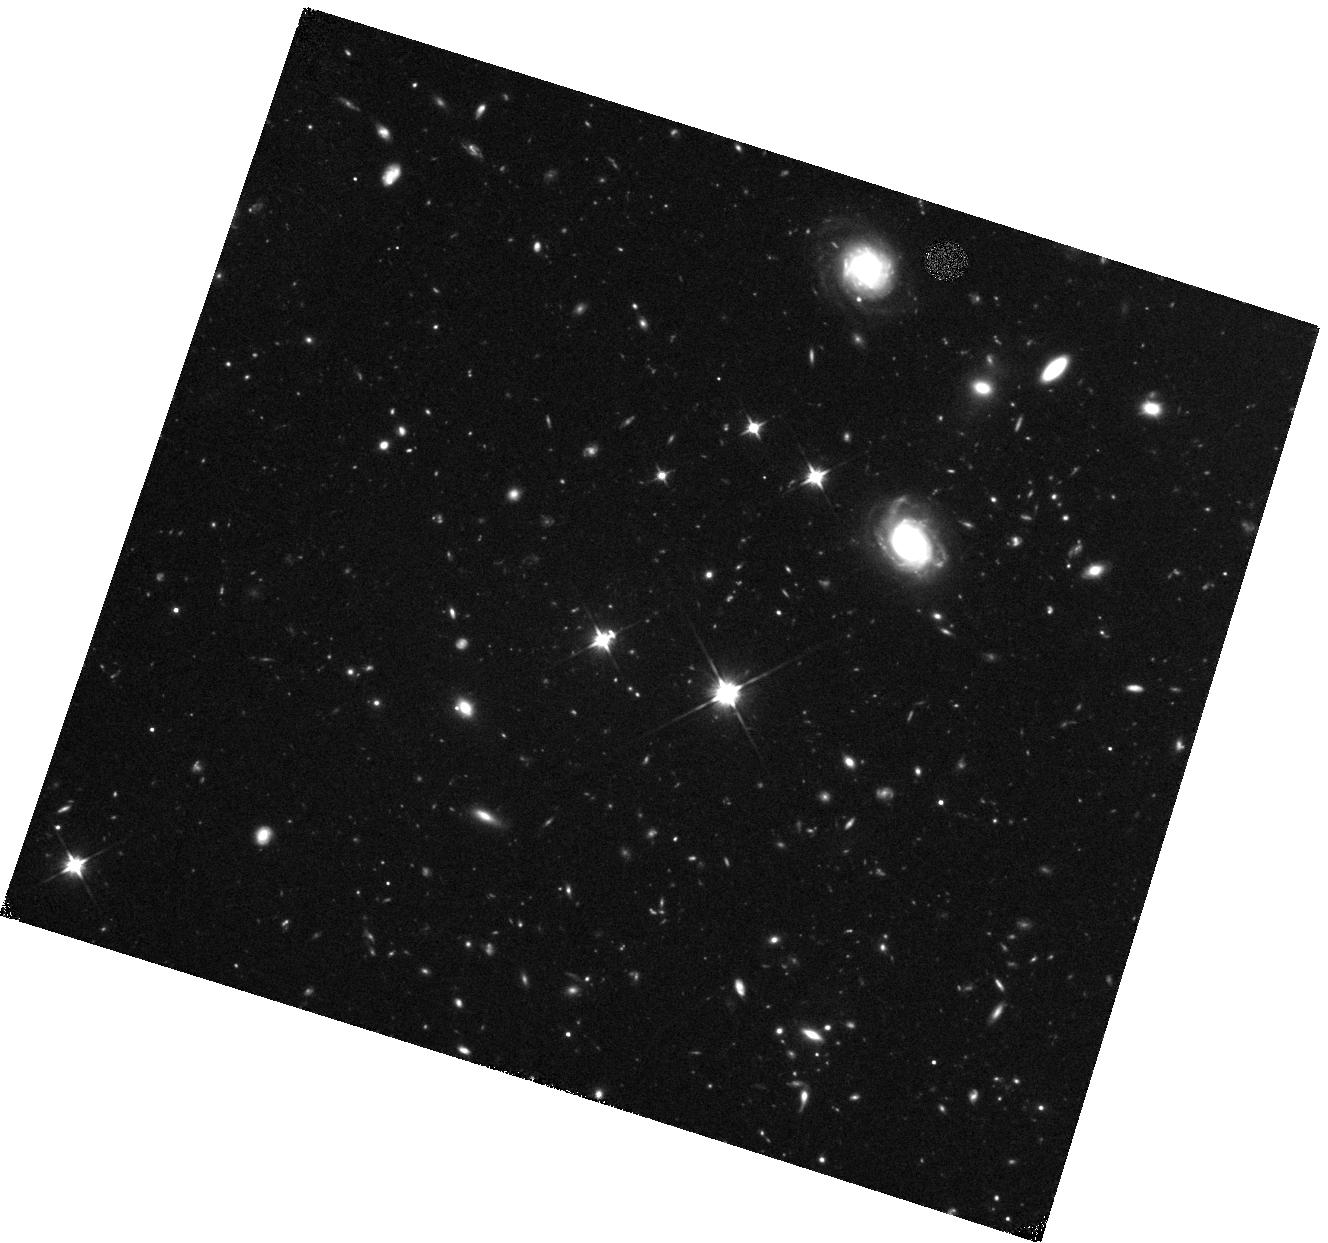
Target: SDSSJ160705.15+533558.9
Instrument: WFC3/IR
Filter: F110W
Exposure: 47 min
Observation ID: hst_15200_01_wfc3_ir_f110w_idjm01

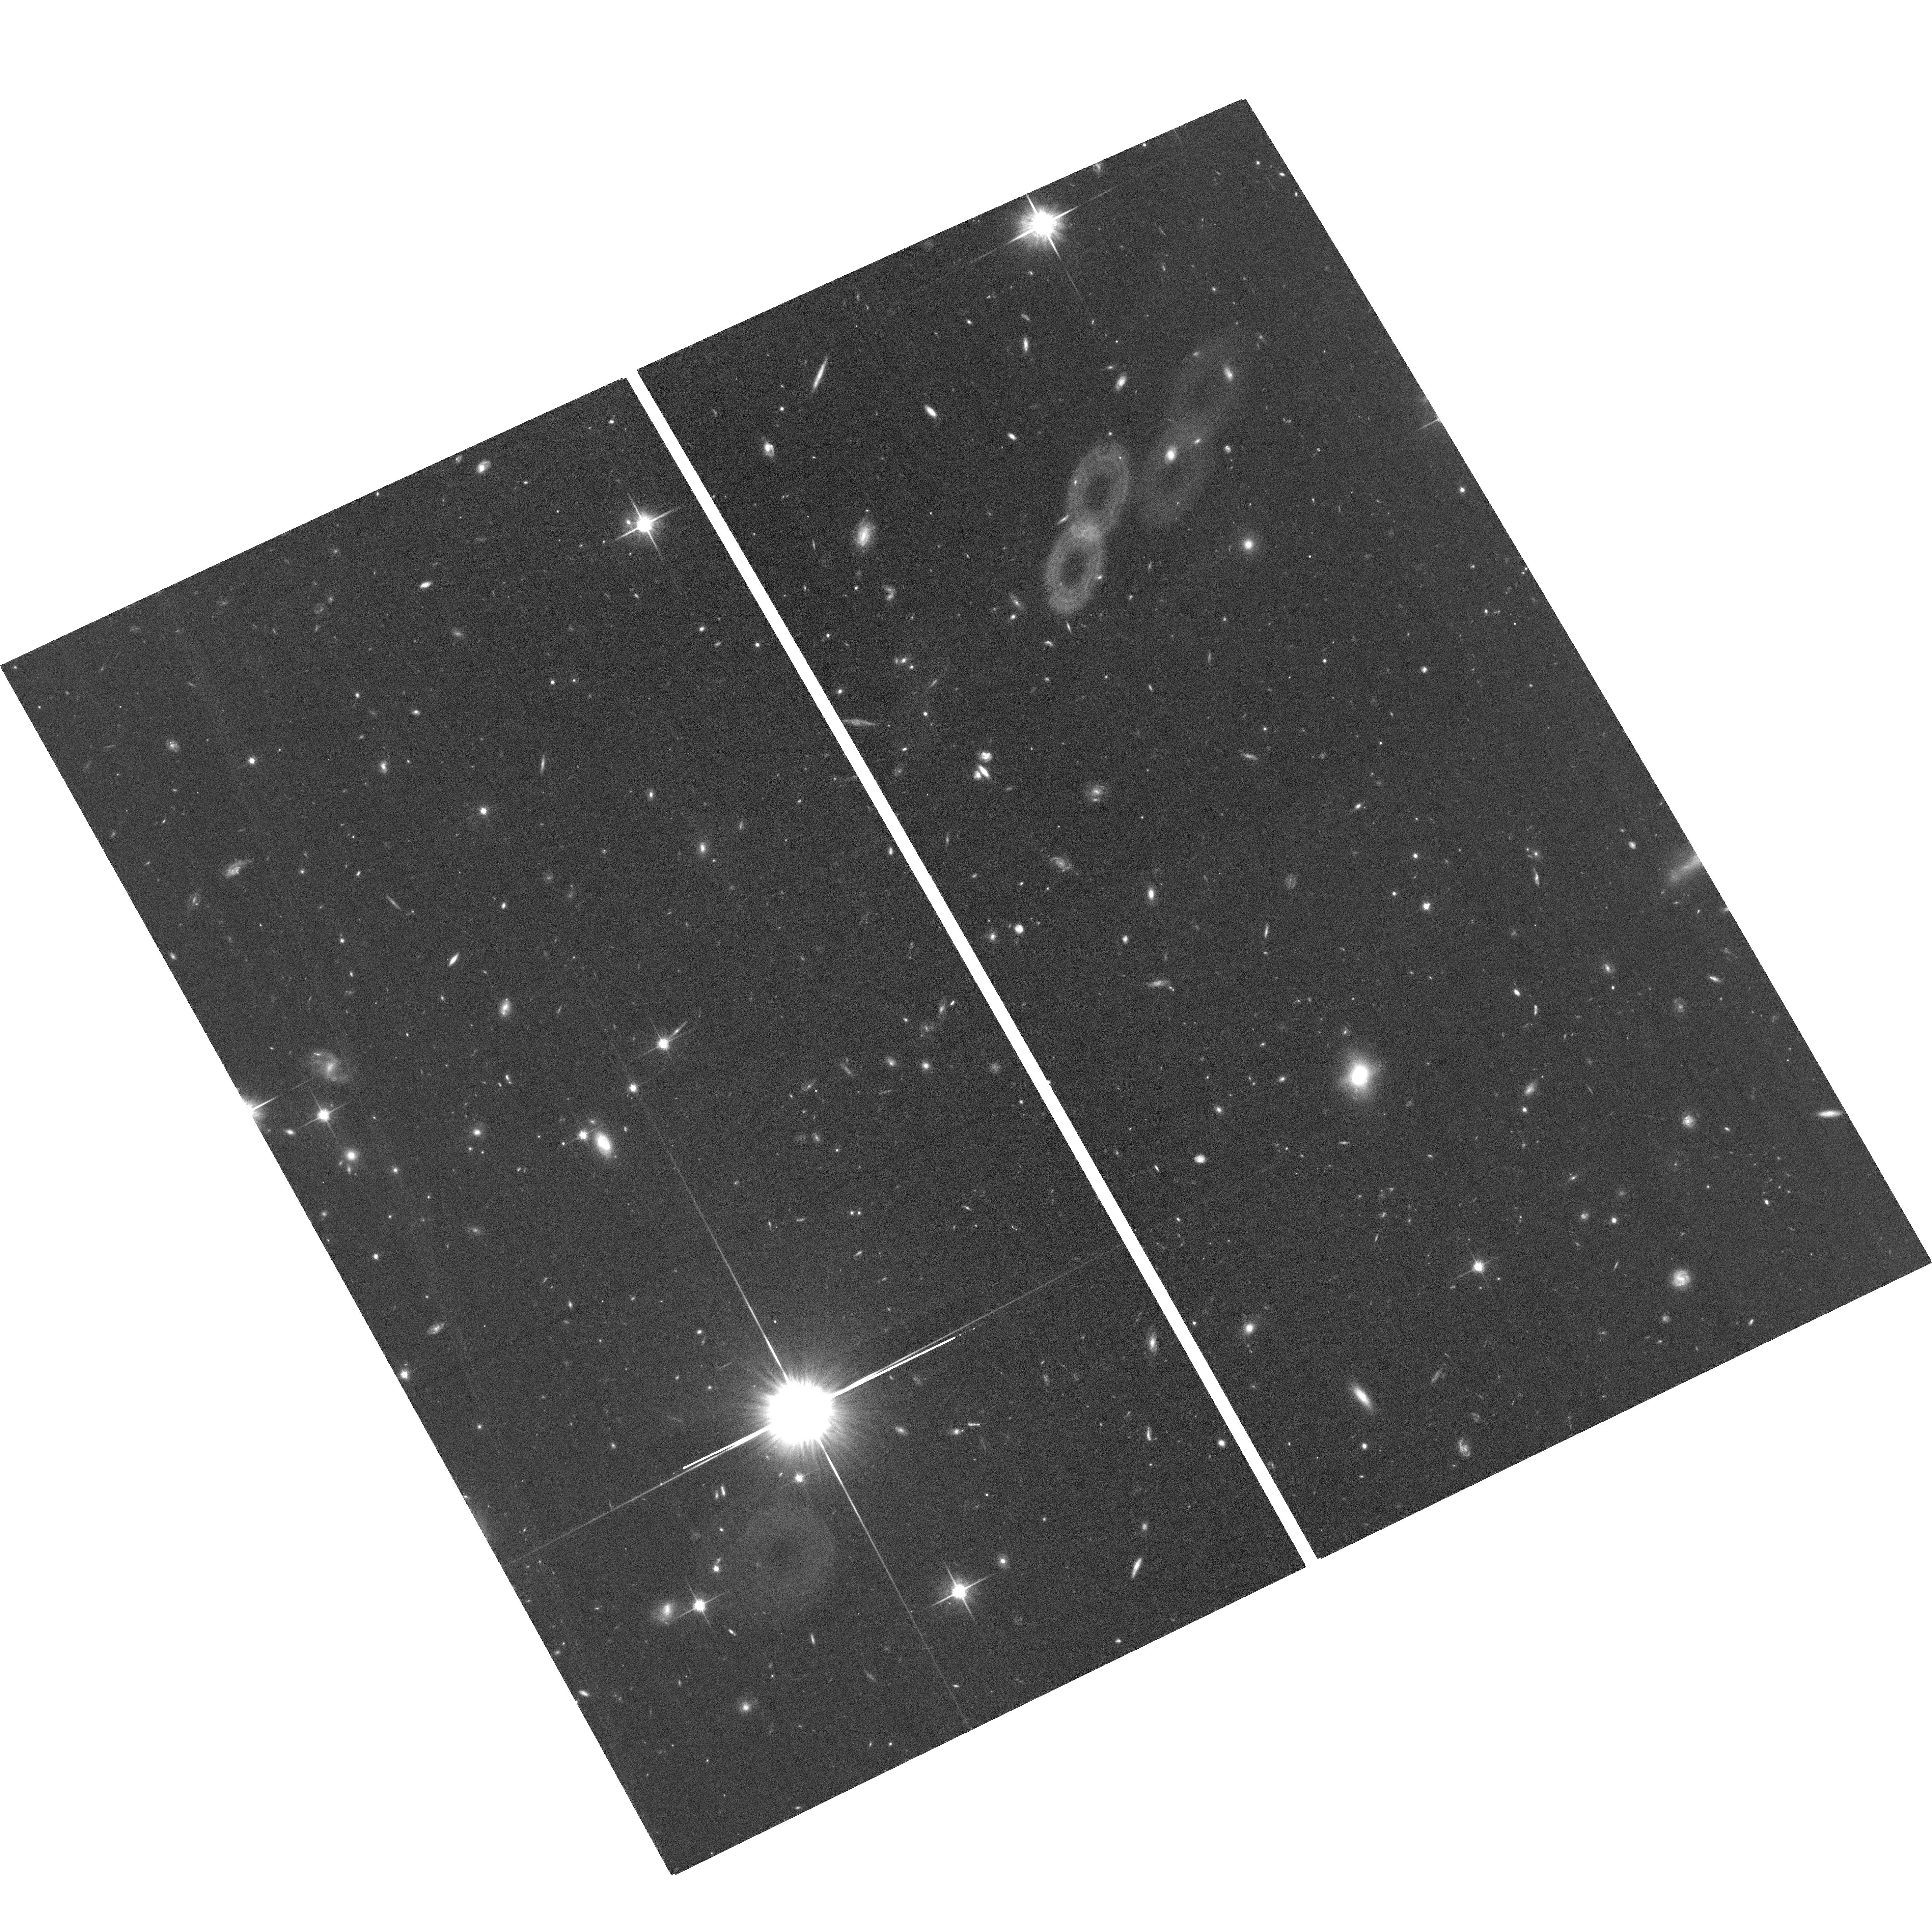
Target: field at RA 241.810°, Dec 53.506°
Instrument: ACS/WFC
Filter: F814W
Exposure: 1.3 h
Observation ID: hst_15200_01_acs_wfc_f814w_jdjm01

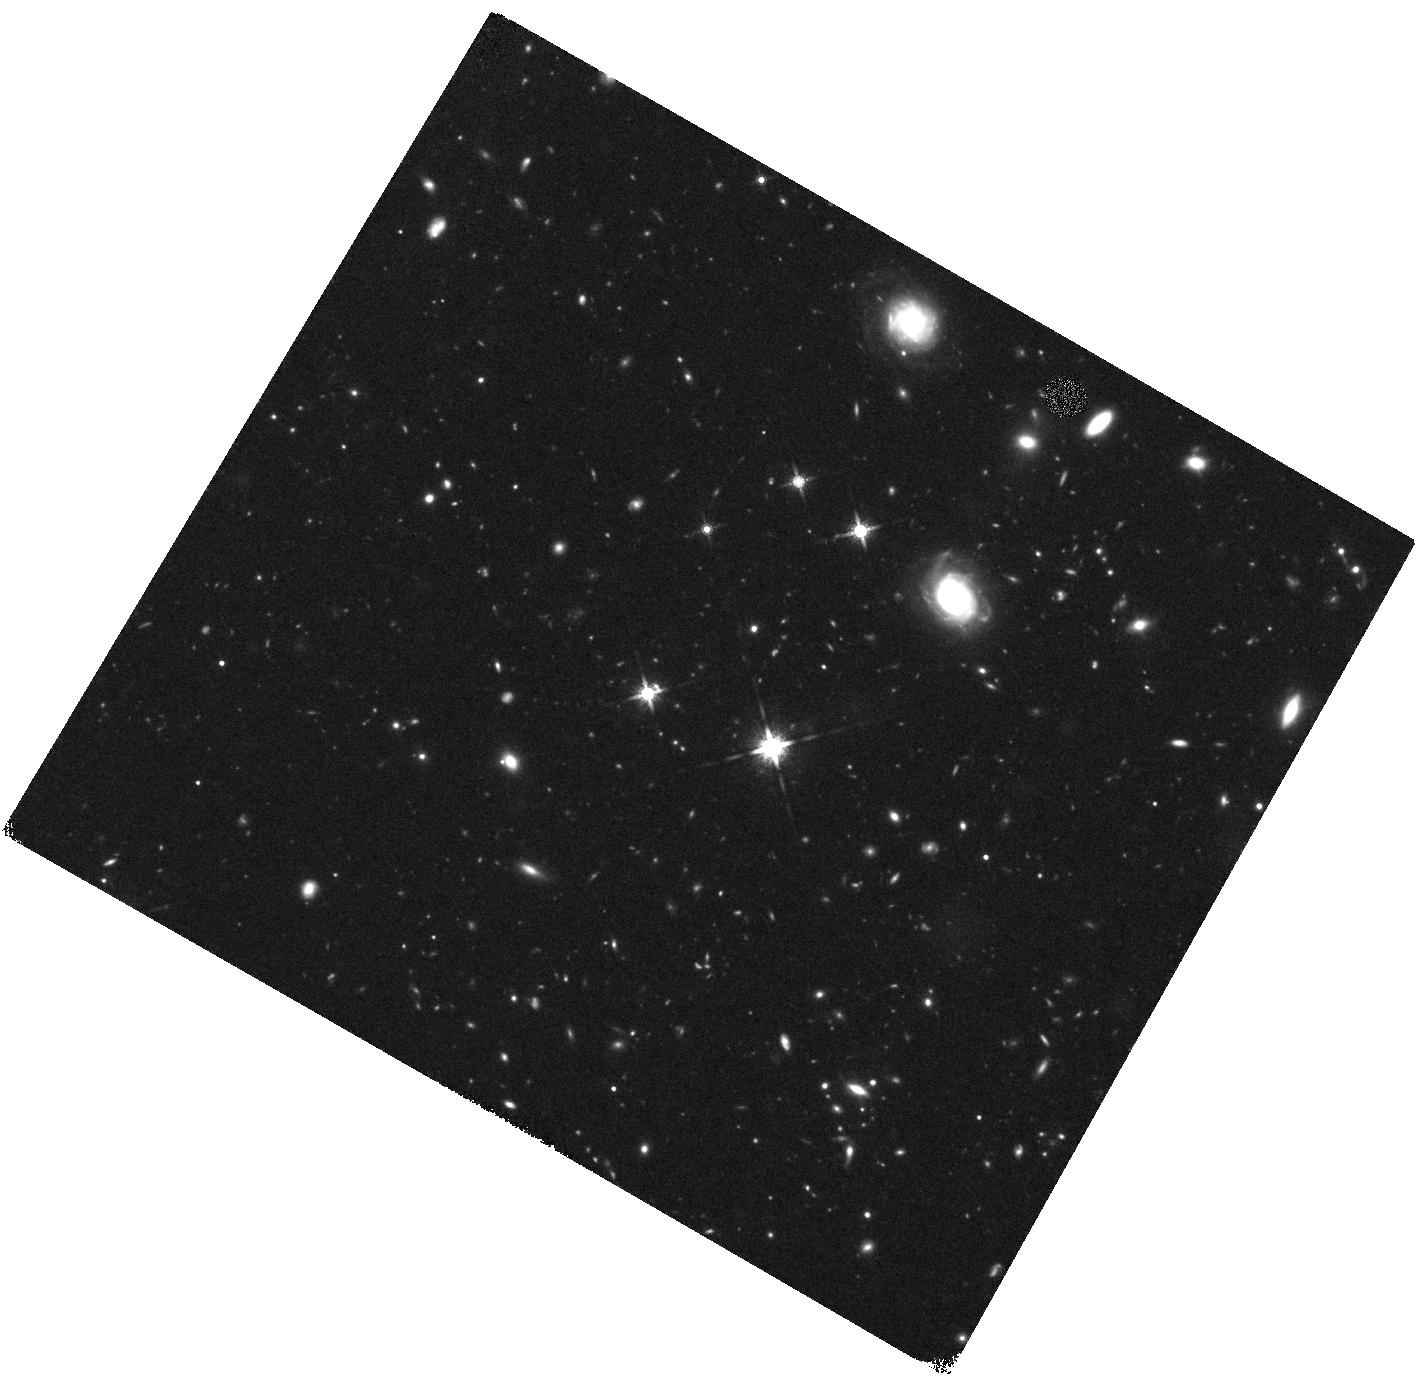
Target: SDSSJ160705.15+533558.9
Instrument: WFC3/IR
Filter: F160W
Exposure: 47 min
Observation ID: hst_15200_02_wfc3_ir_f160w_idjm02

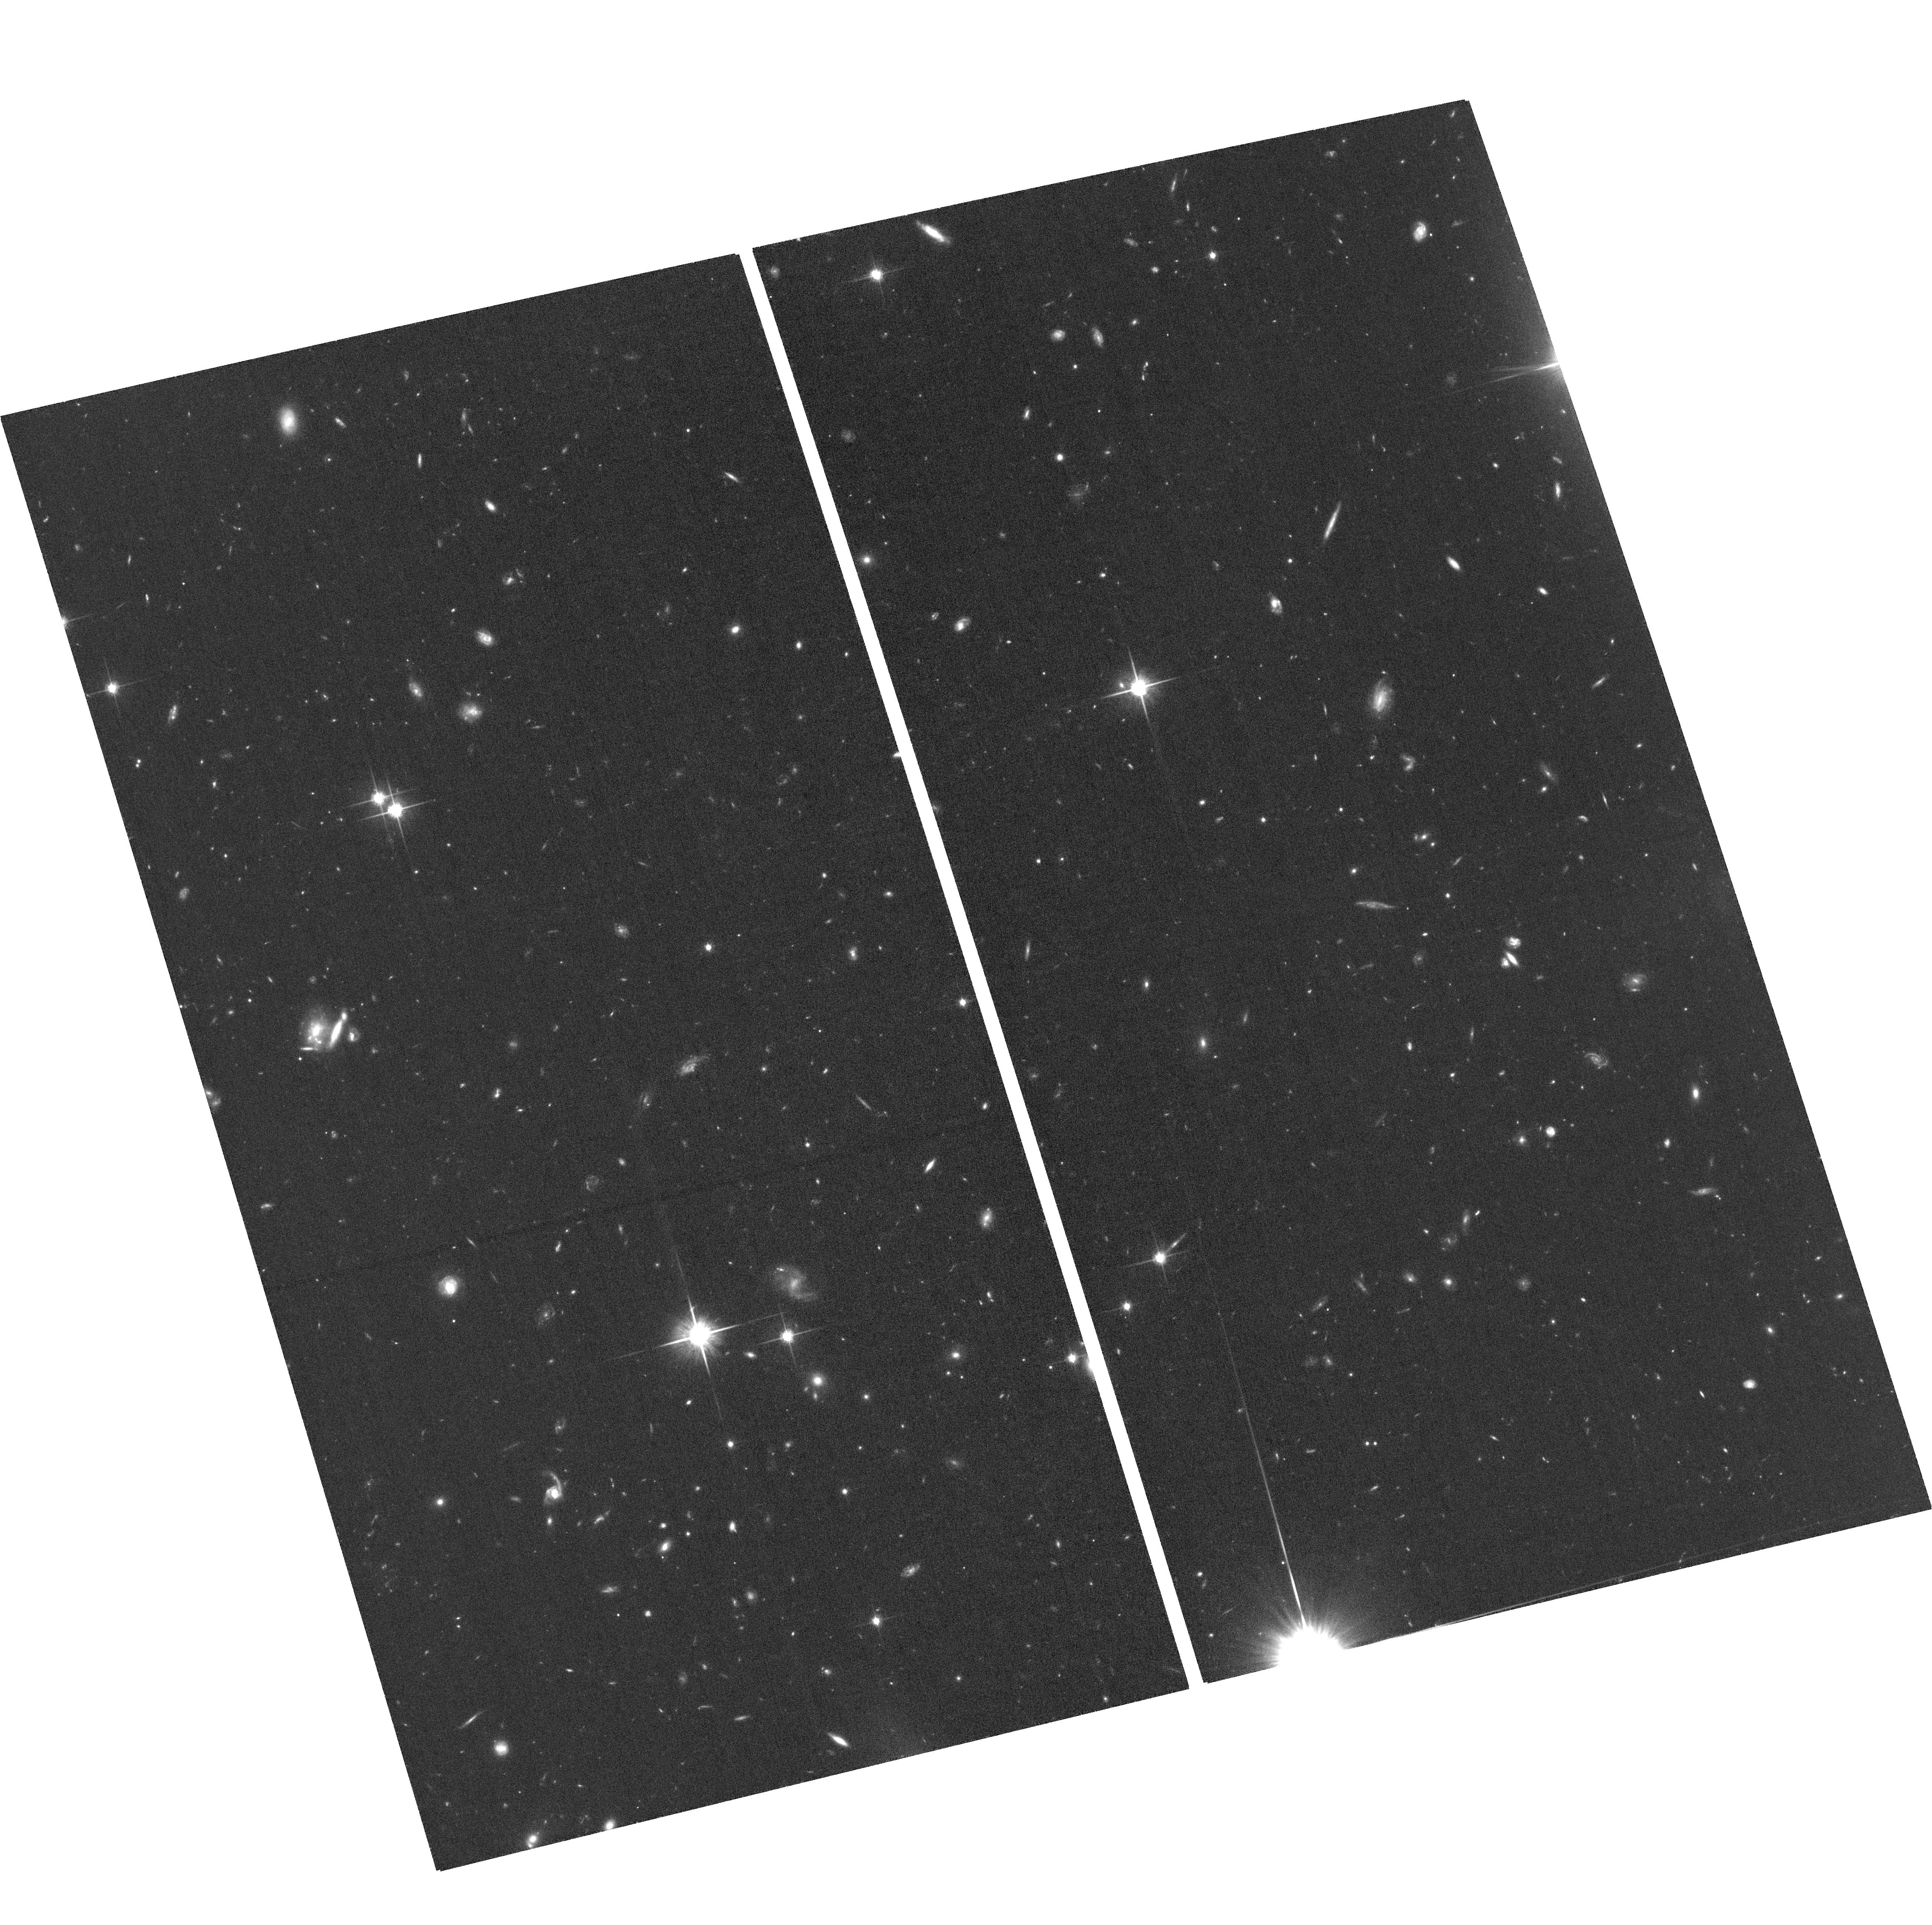
Target: field at RA 241.843°, Dec 53.513°
Instrument: ACS/WFC
Filter: F814W
Exposure: 1.3 h
Observation ID: hst_15200_02_acs_wfc_f814w_jdjm02

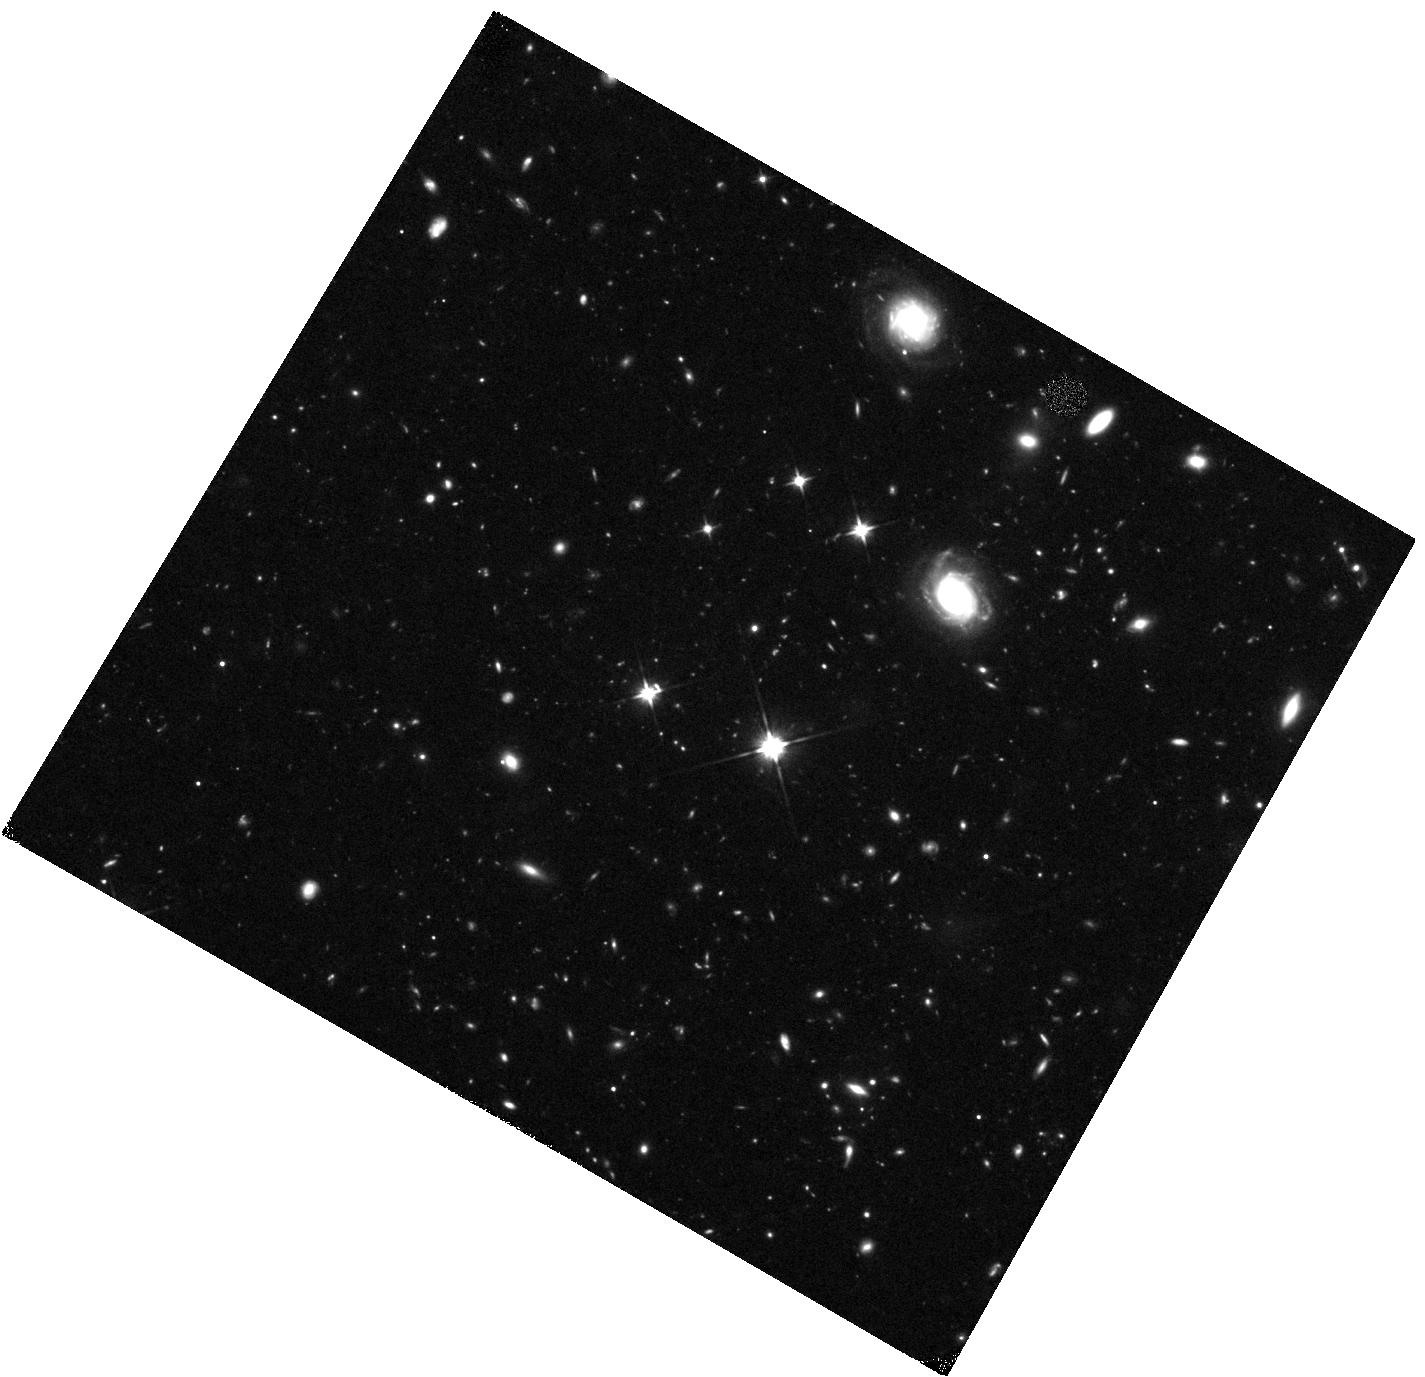
Target: SDSSJ160705.15+533558.9
Instrument: WFC3/IR
Filter: F110W
Exposure: 47 min
Observation ID: hst_15200_02_wfc3_ir_f110w_idjm02

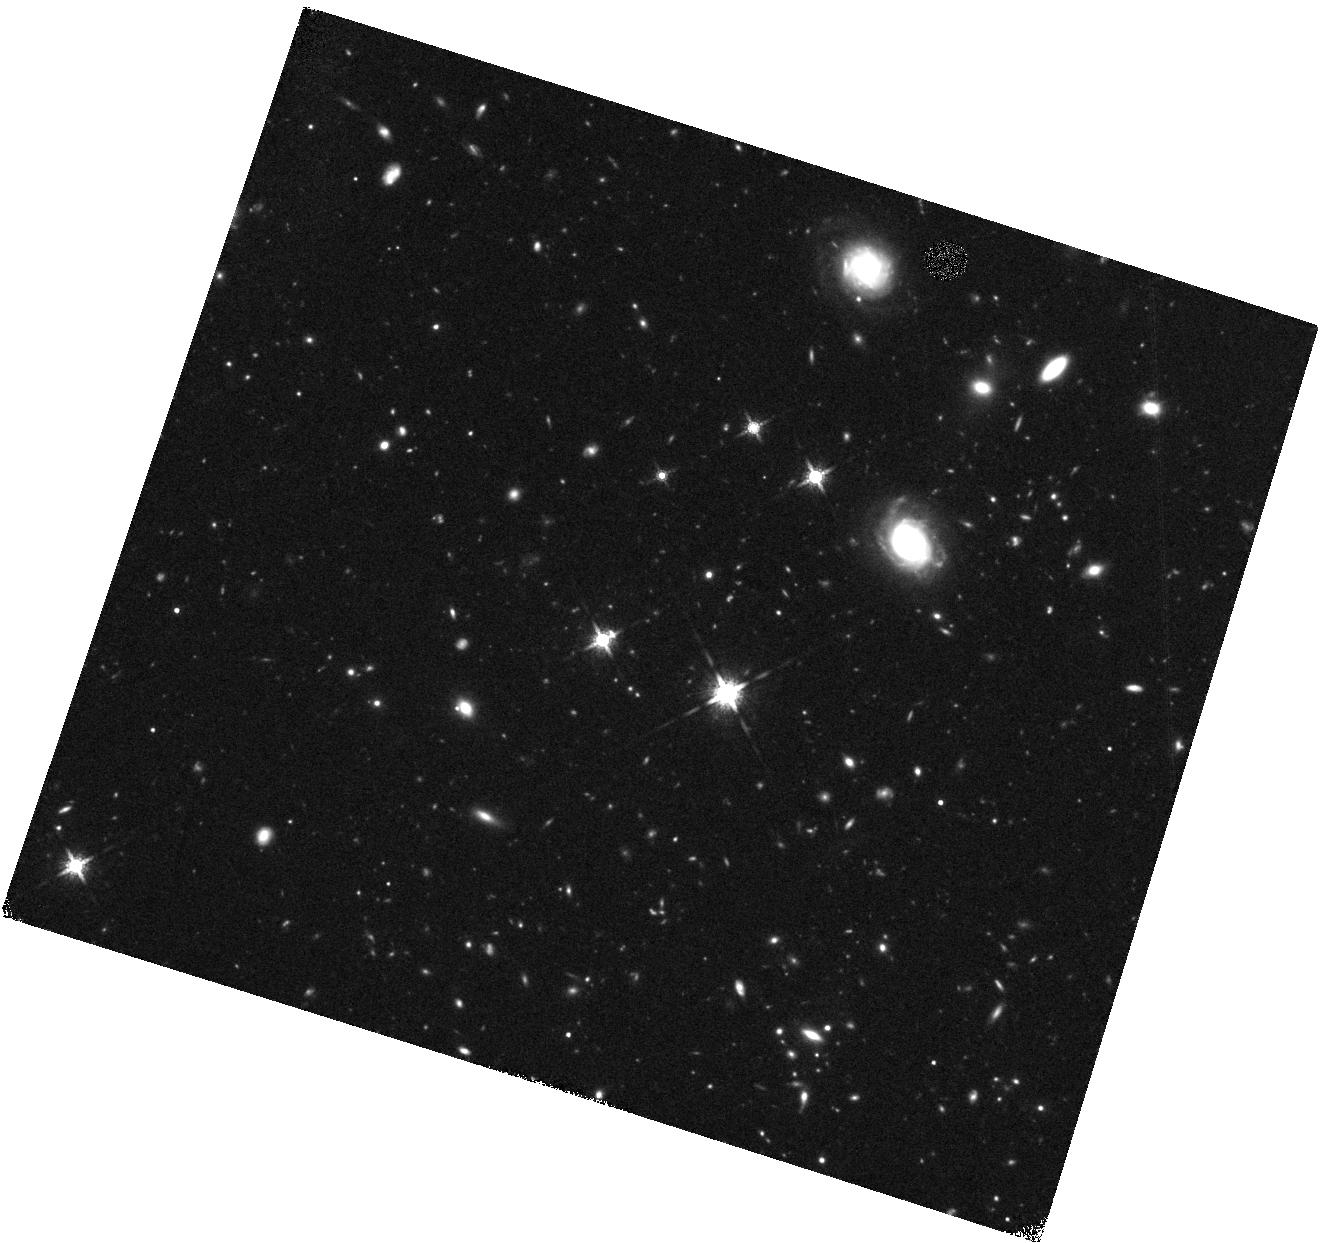
Target: SDSSJ160705.15+533558.9
Instrument: WFC3/IR
Filter: F160W
Exposure: 47 min
Observation ID: hst_15200_01_wfc3_ir_f160w_idjm01

A case study of an extremely luminous, highly spatially extended starburst only 1.7Gyr after the Big Bang (PI: Farrah, Duncan)

Luminous starbursts, systems with SFRs exceeding ~1000Msun yr-1, are predicted to be extremely rare at z>3. However, recent observations find such systems at rates of tens to hundreds above predictions. This discrepancy is extremely difficult to explain. Case studies of such luminous starbursts are thus of profound importance to understand how star formation is triggered and quenched at z > 3, and help reconcile models with observations. Our group has been intensively studying the quasar SDSS J160705.16, at z = 3.65 (or 1.7Gyr after the Big Bang). This quasar is an excellent case study of luminous star formation at z > 3, and how AGN activity may affect such star formation. SDSS J160705.16 harbors both a broad-line, luminous quasar and an extremely high star formation rate, with an AGN luminosity of ~10^47 ergs s-1 and an SFR of ~2000 Msol yr-1. Sub-mm interferometry has further revealed that the star formation is highly spatially extended on scales up to 40kpc. Furthermore, VLA observations show an emerging ~4kpc radio jet. We here propose WFC3 imaging with the following goals: (1) to set precise constraints on any lensing magnification, (2) to determine the morphology and color structure of the extended star formation, (3) to compare the optical morphology of the star formation to that seen in the sub-mm data, and (4) to search for evidence that SDSS J160705.16 resides in a protocluster.